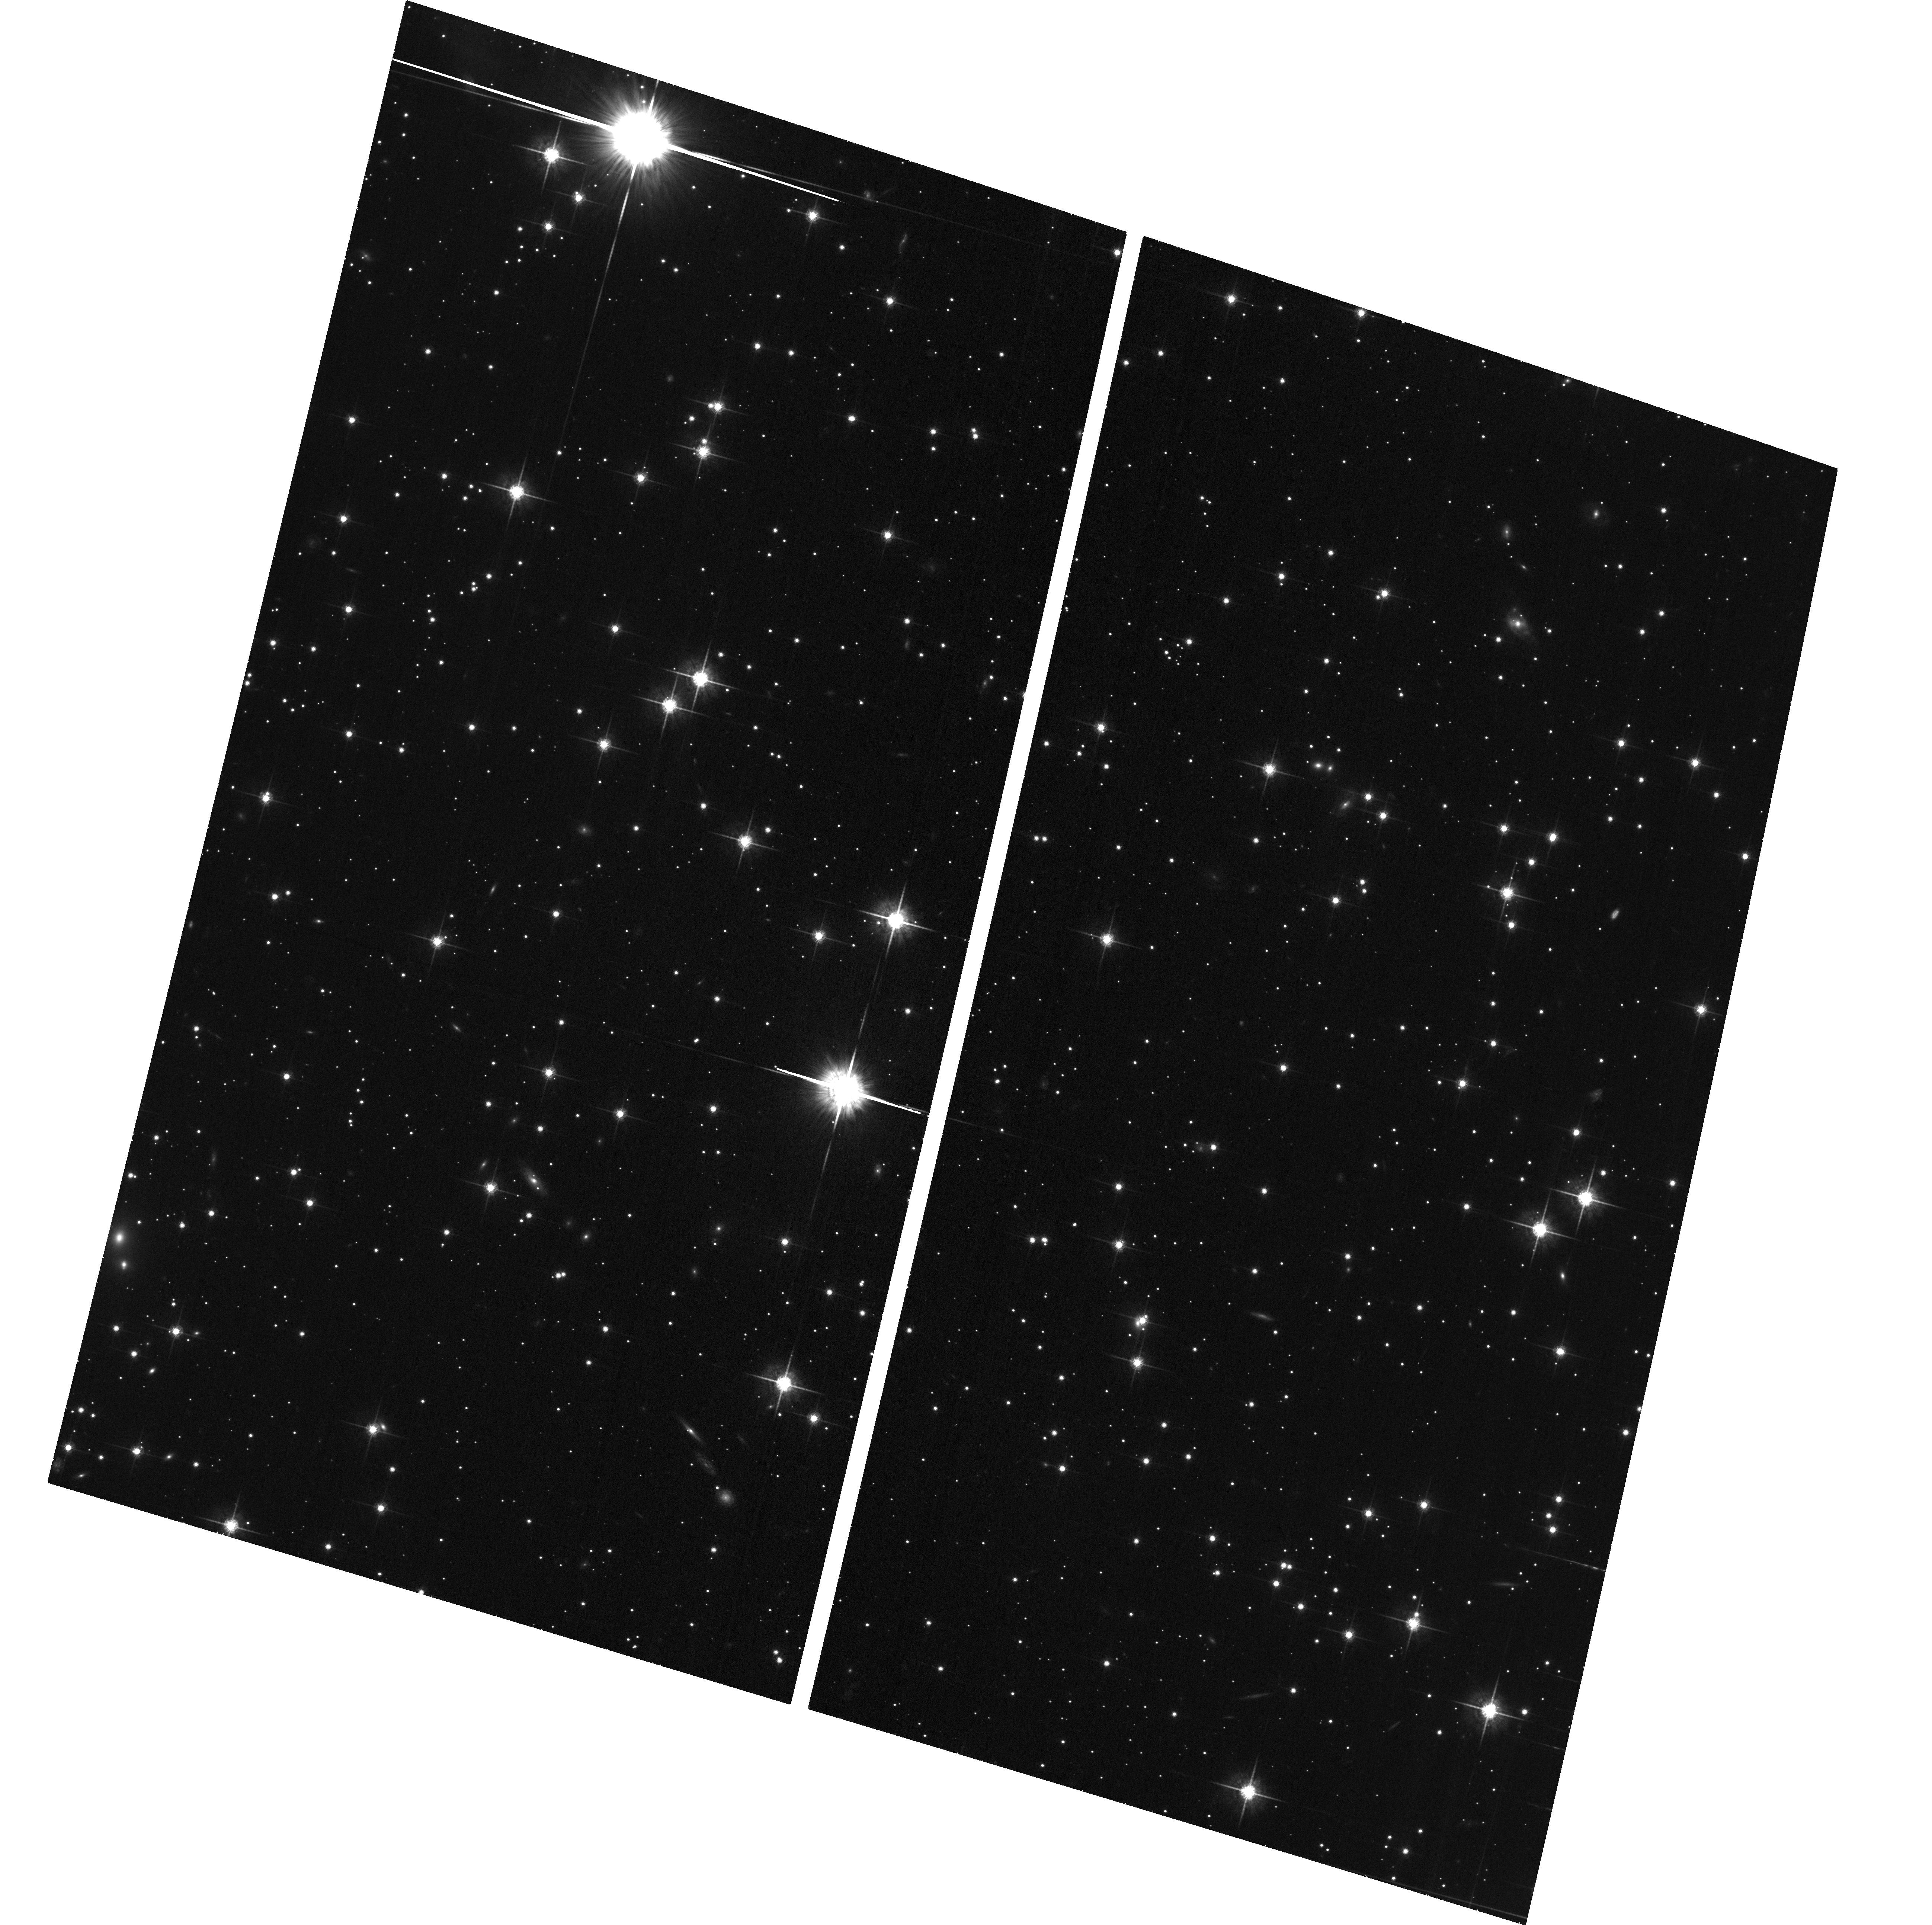
Target: OFFSET-MOON-20DEG-FIXED
Instrument: ACS/WFC
Filter: F775W
Exposure: 32 min
Observation ID: hst_17921_04_acs_wfc_f775w_jfk404

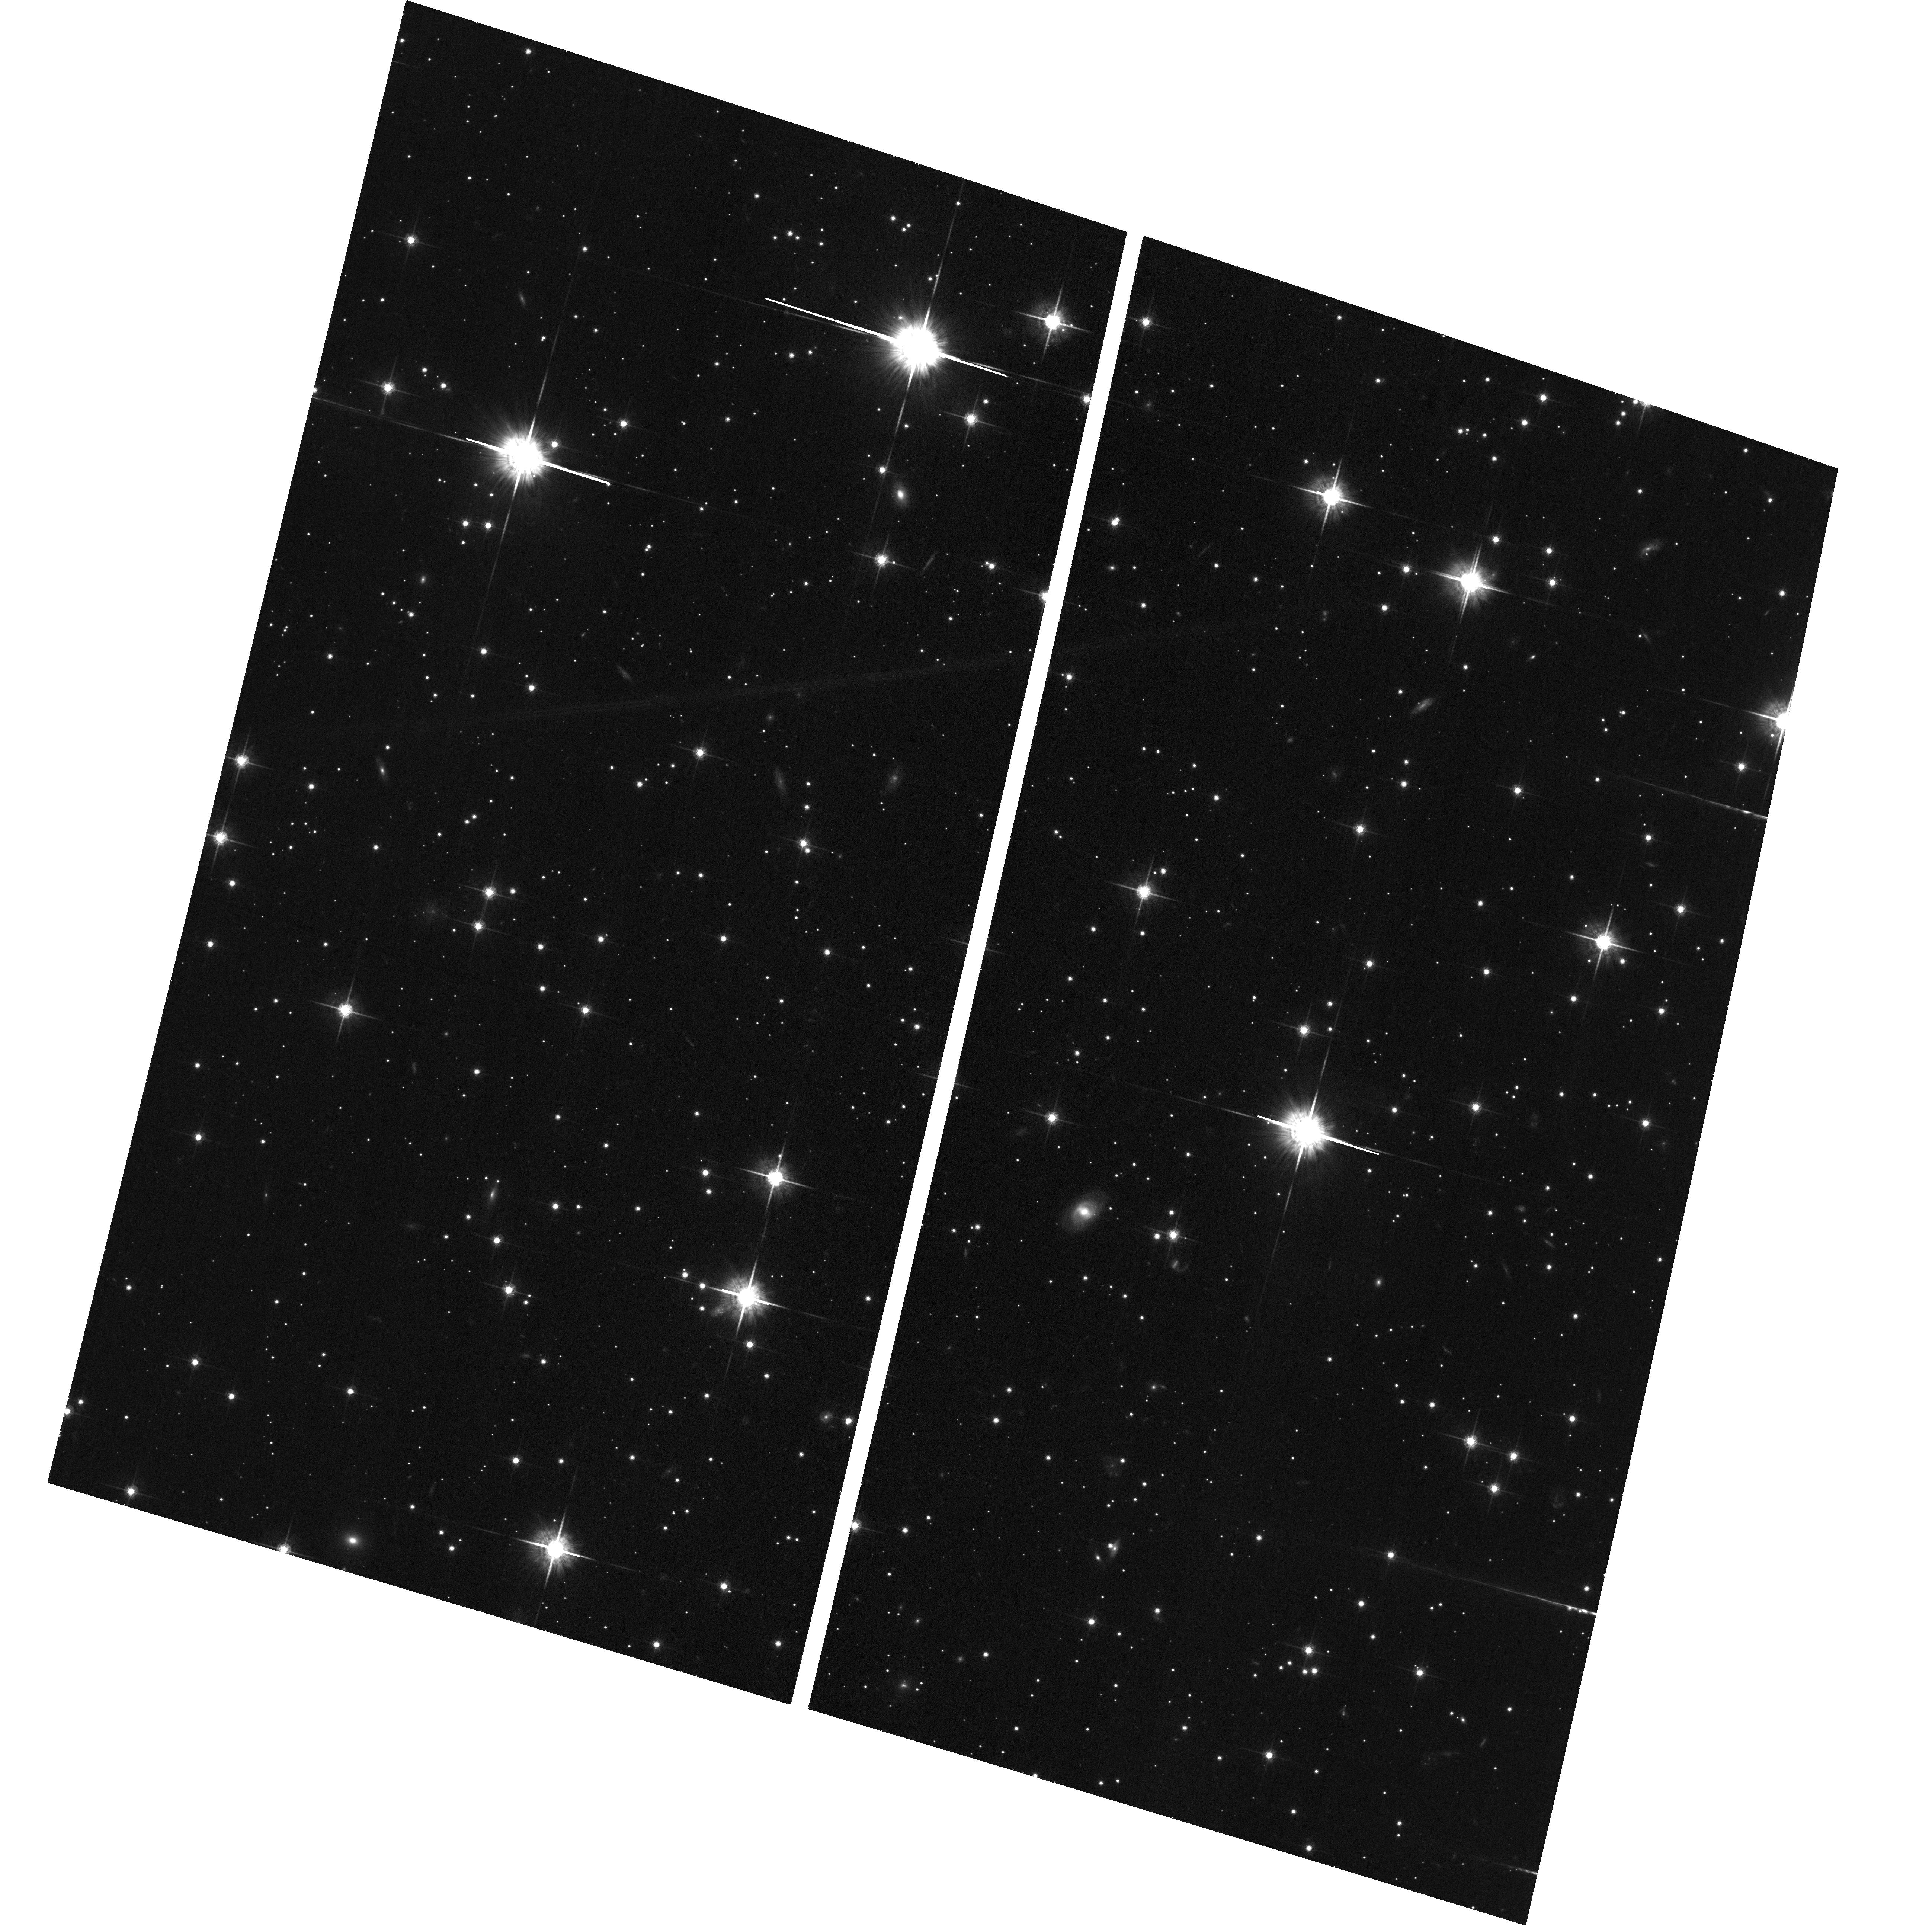
Target: OFFSET-MOON-10DEG-FIXED
Instrument: ACS/WFC
Filter: F775W
Exposure: 32 min
Observation ID: hst_17921_01_acs_wfc_f775w_jfk401

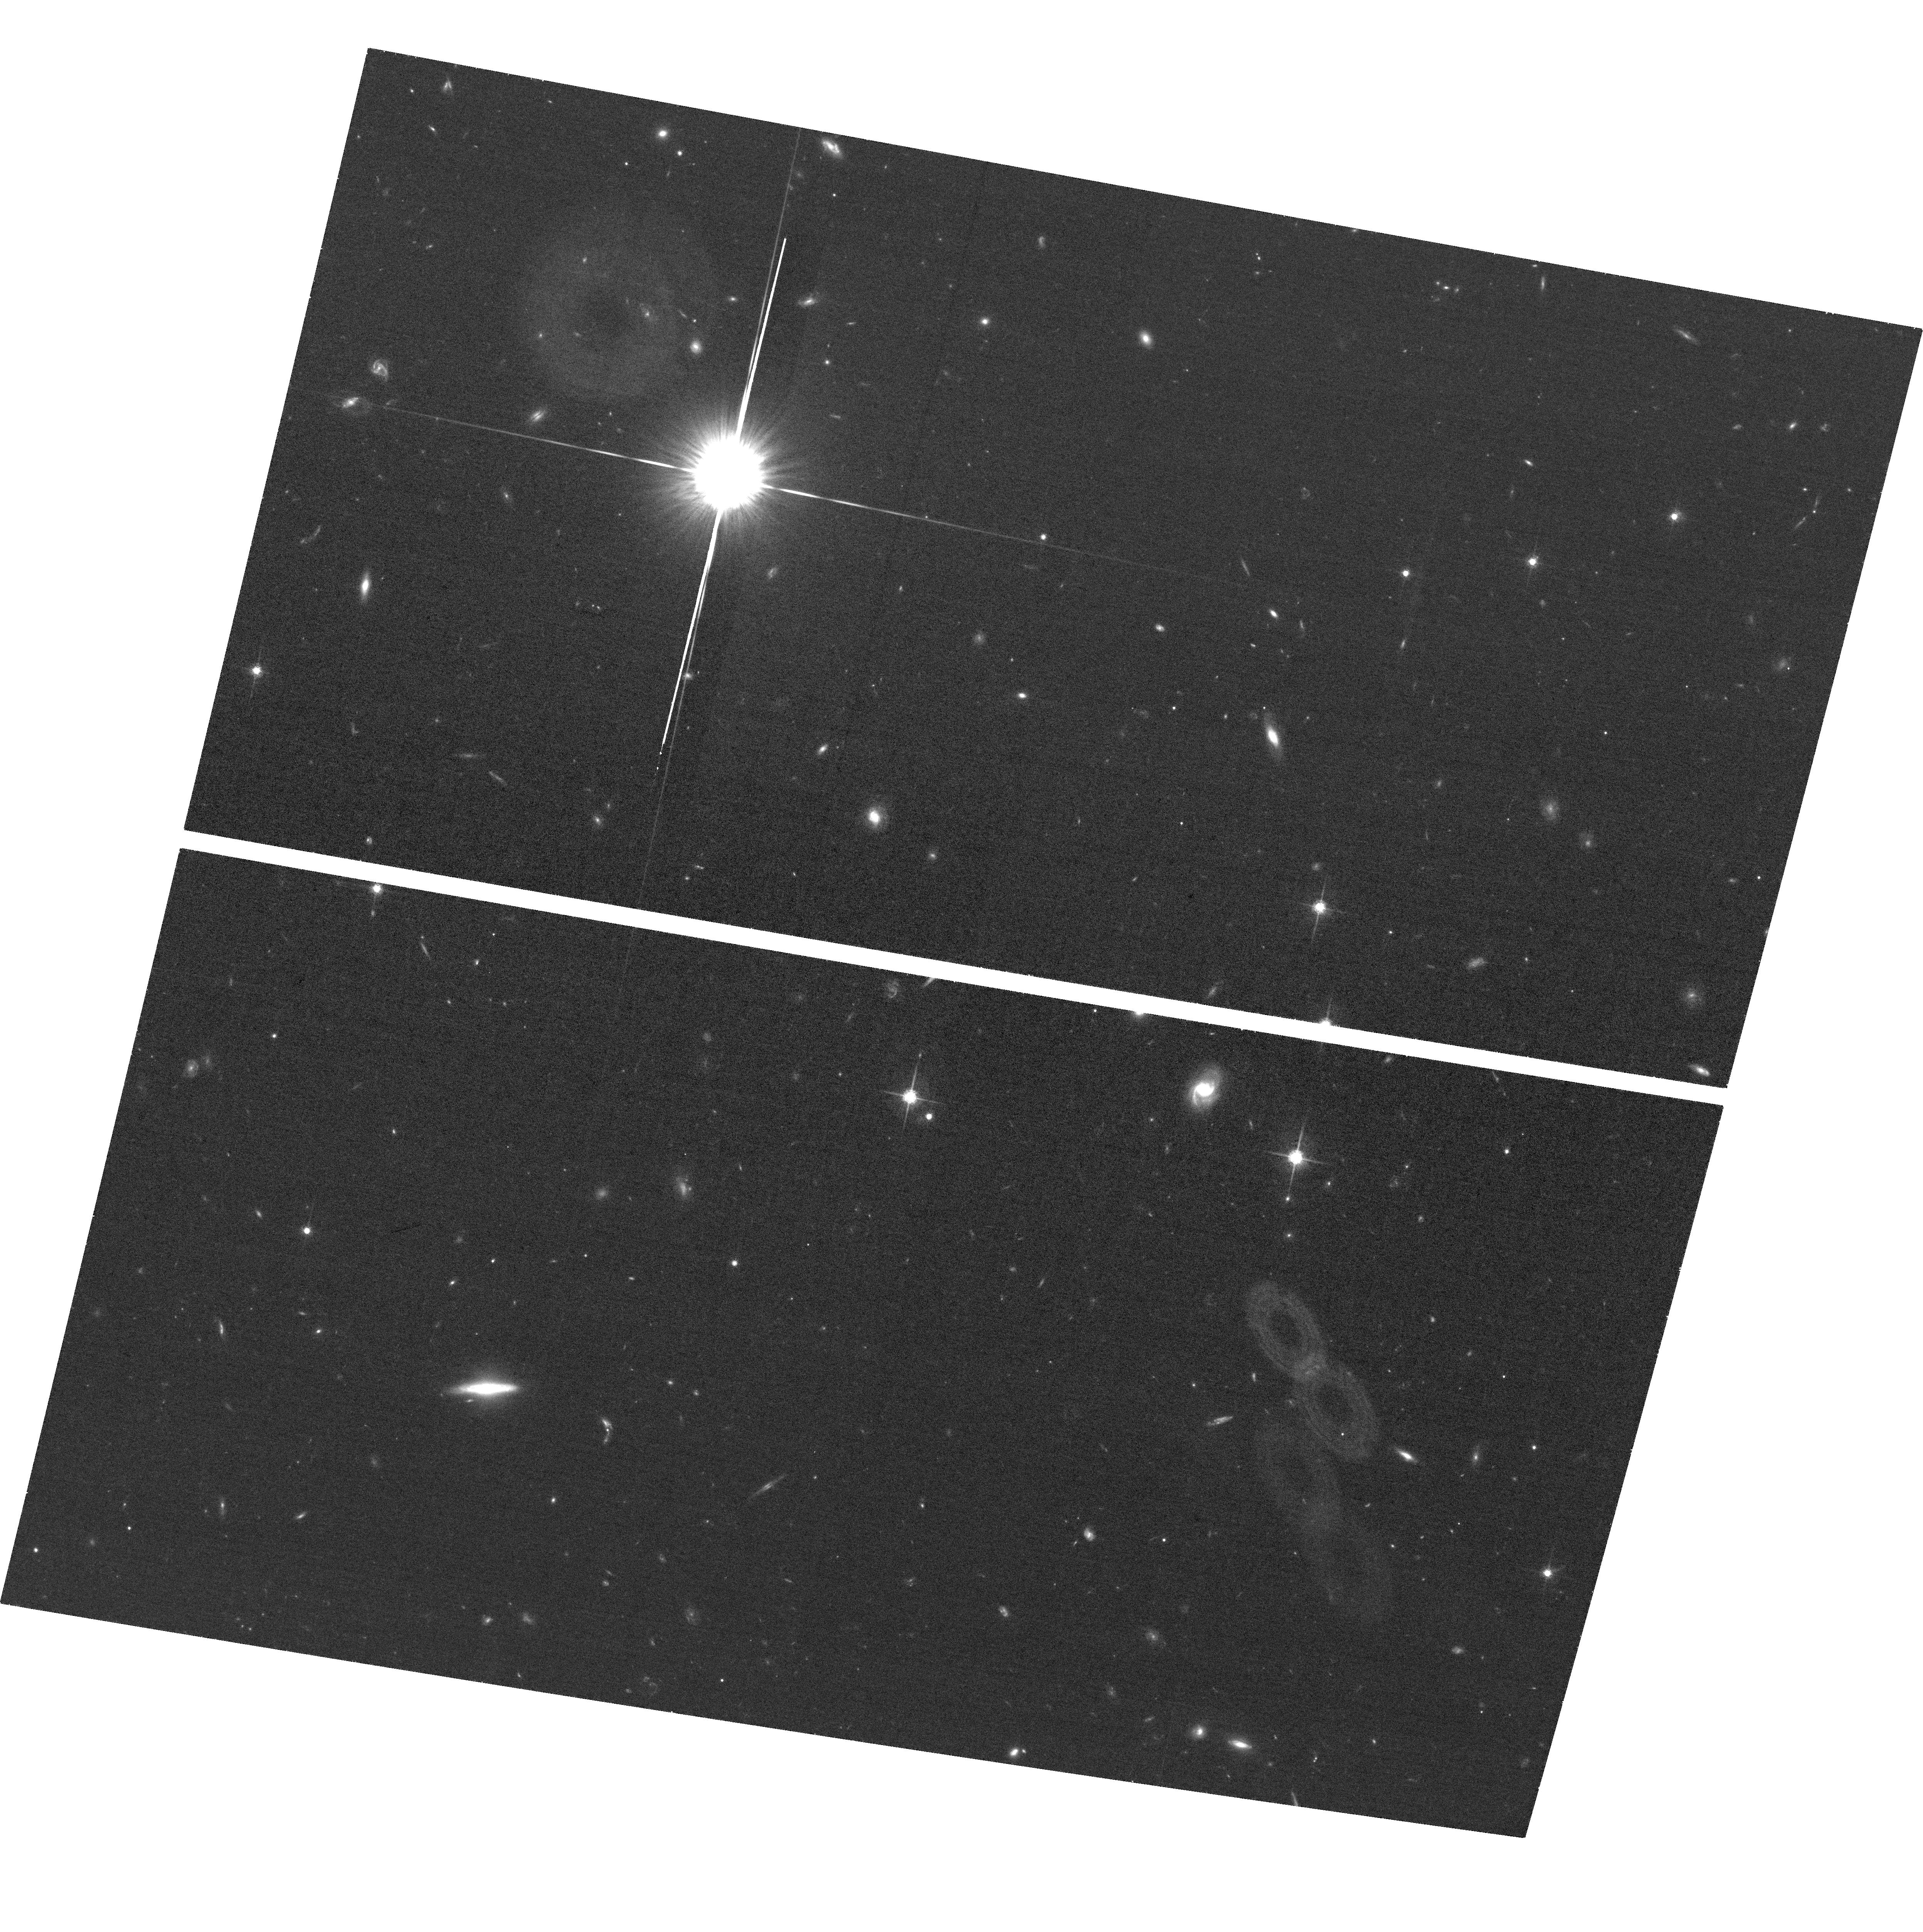
Target: OFFSET-MOON-15DEG-FIXED-REPEAT
Instrument: ACS/WFC
Filter: F775W
Exposure: 32 min
Observation ID: hst_17921_23_acs_wfc_f775w_jfk423

In-flight calibration of the stray-light blocking efficiency of HST/ACS (PI: Serrano Borlaff, Alejandro)

Stray-light contamination is the most critical component of the sky background in optical and near-infrared images obtained with HST. Its presence in science images generates unwanted background artifacts, reducing their scientific impact and erasing the dim signal from astronomical sources. Currently, there is no methodology to predict, model, or correct the stray-light background in Hubble images due to the lack of precise measurements of the stray-light blocking efficiency of the observatory, described through a function called Normalized Detector Irradiance (NDI). The diffuse emission in the outskirts of galaxies such as stellar tidal streams, intracluster light (ICL), or the low surface brightness galaxies provides crucial evidence for the cosmological evolution of the Universe. However, these extended, low surface brightness (LSB) features are thousands of times dimmer than the sky background (SB = 29-30 AB mag arcsec-2, at 0.7 um) and very sensitive to the presence of gradients of stray-light. Unveiling this informative, yet hidden, emission with the Hubble Space Telescope thus requires an exquisite control and correction of large scale background gradients in the images. The goal of this proposal is to measure the stray-light blocking efficiency (NDI) of HST by obtaining a series of calibration exposures near extremely bright objects (Jupiter and the Moon). The proposed observations will enable to create models of the stray-light from out-of-field stars around the HST/ACS detector, allowing for the first time to correct artificial gradients in Archival HST imaging products, generating pixel-by-pixel stray-light models from bright stars for each observation.